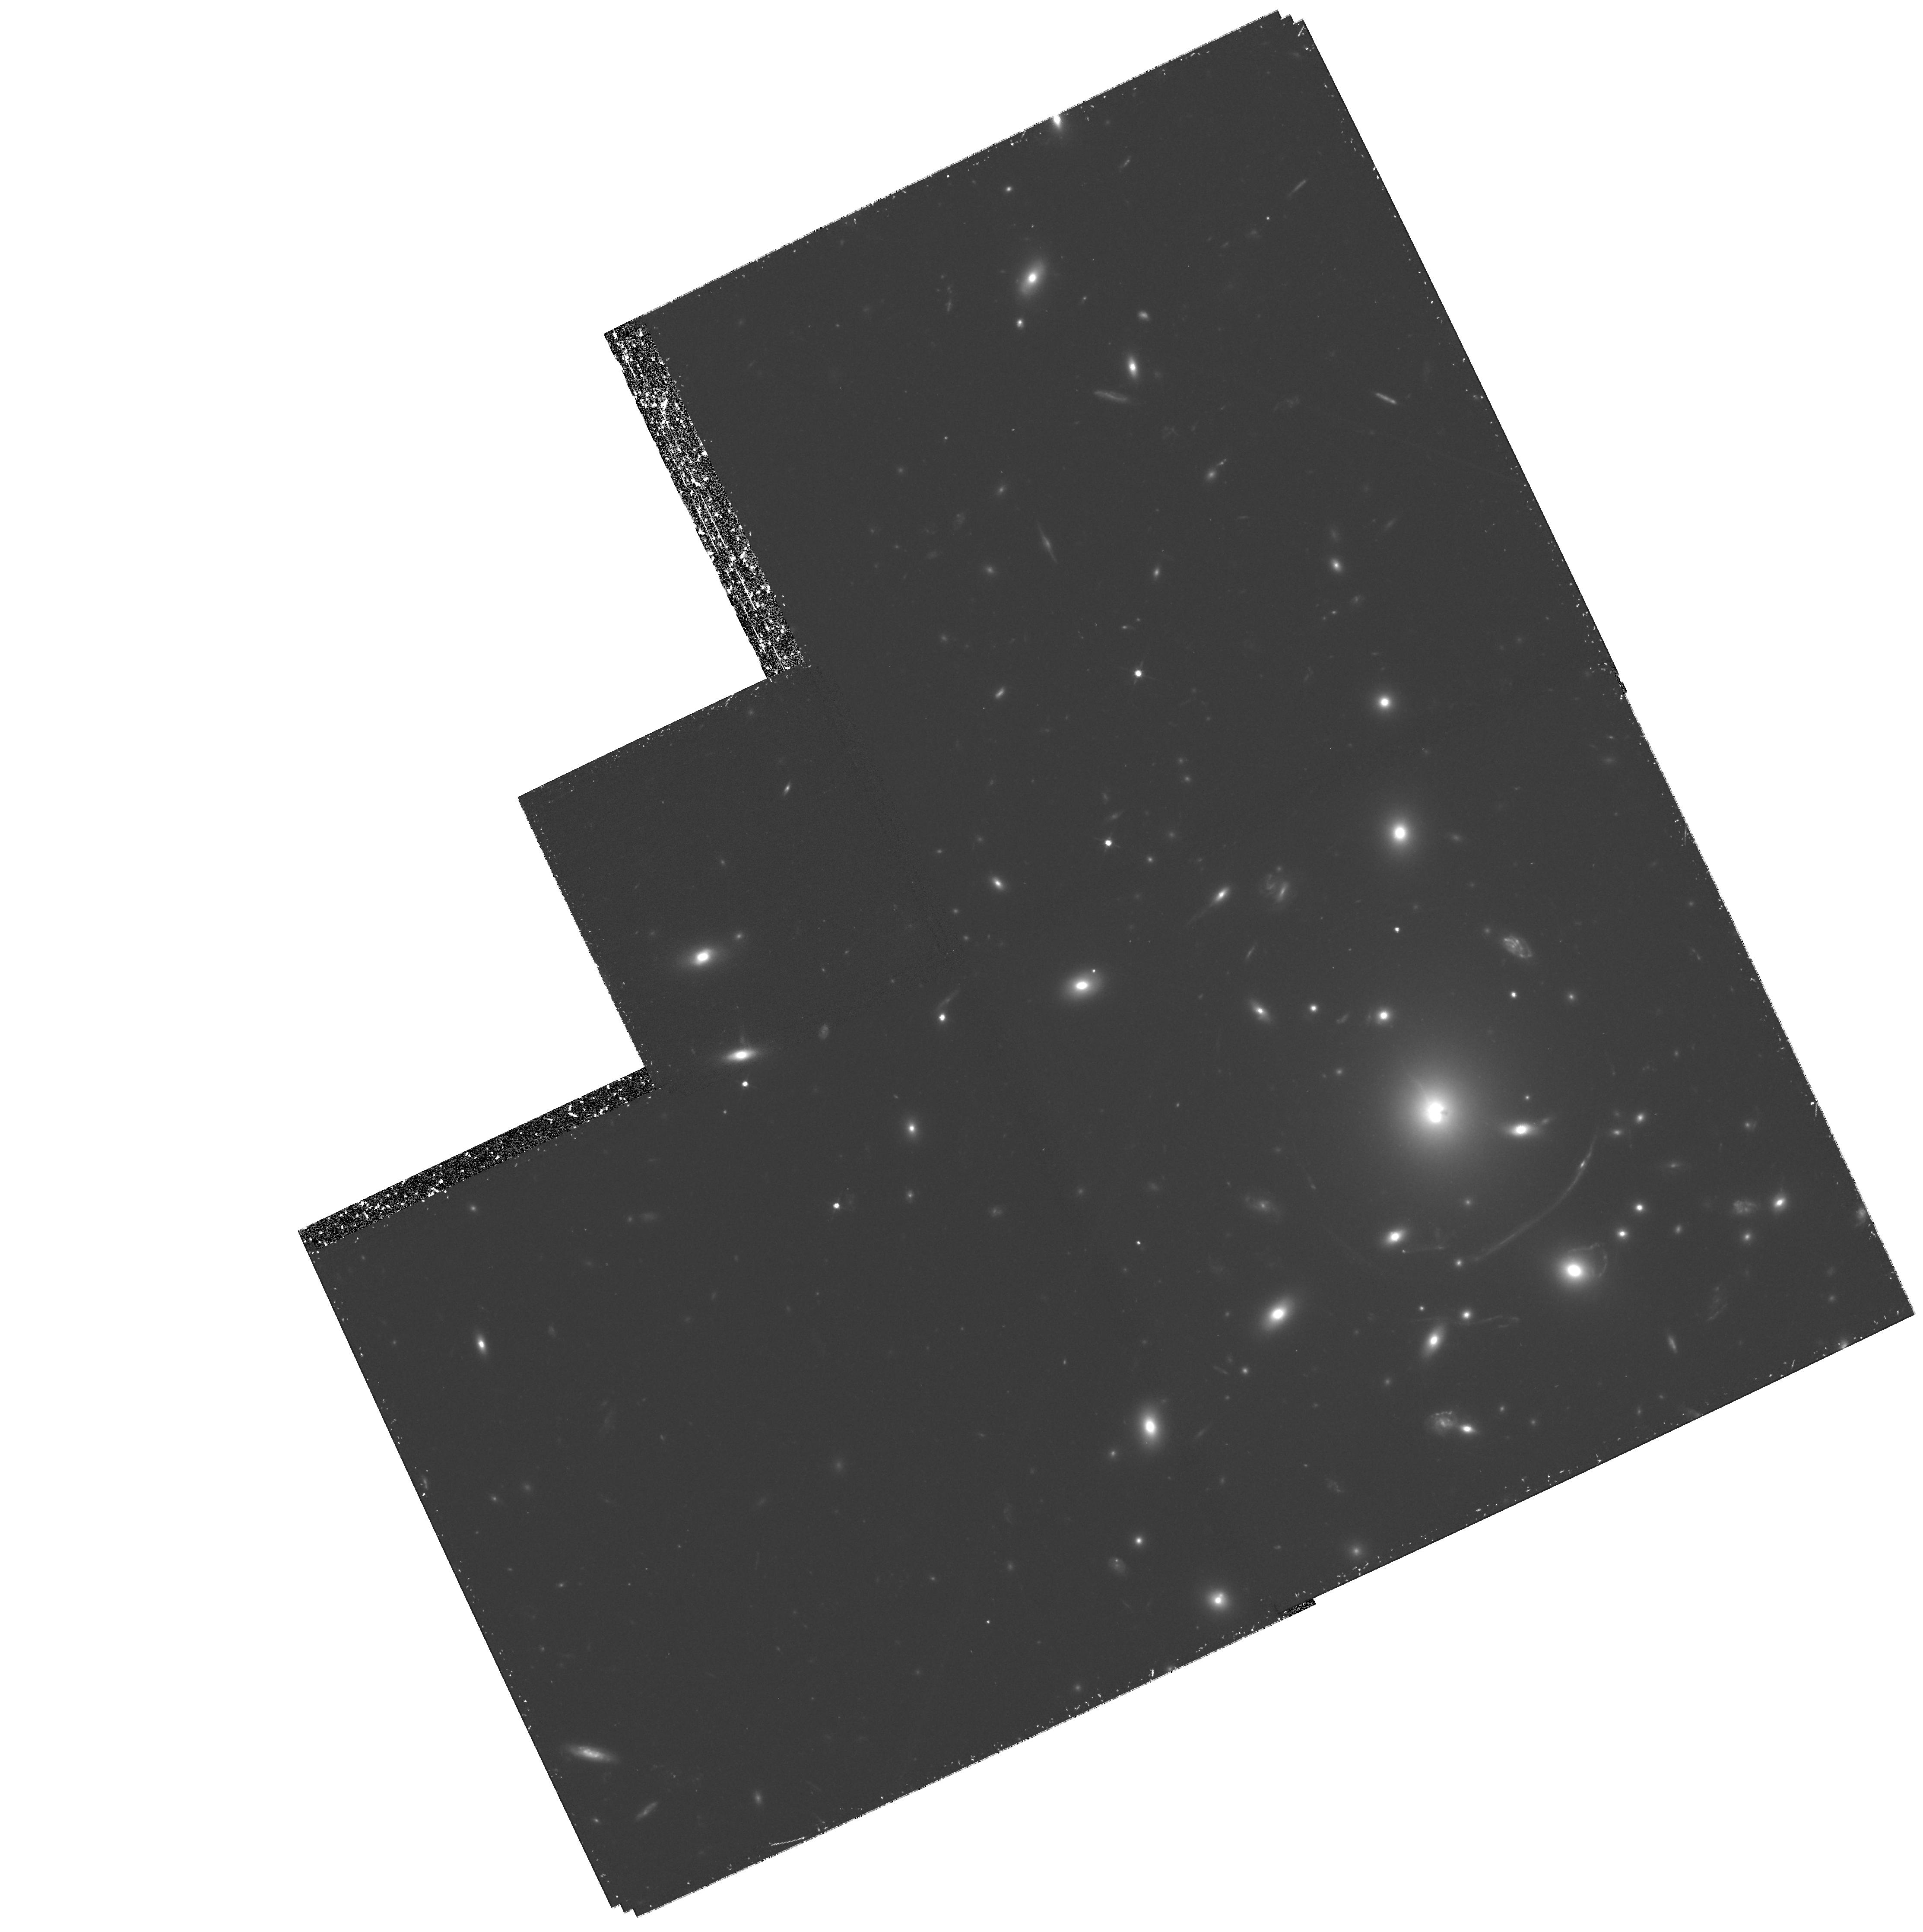
Target: ABELL383
Instrument: WFPC2/PC
Filter: F702W
Exposure: 2.1 h
Observation ID: hst_8249_04_wfpc2_pc_f702w_u5at04

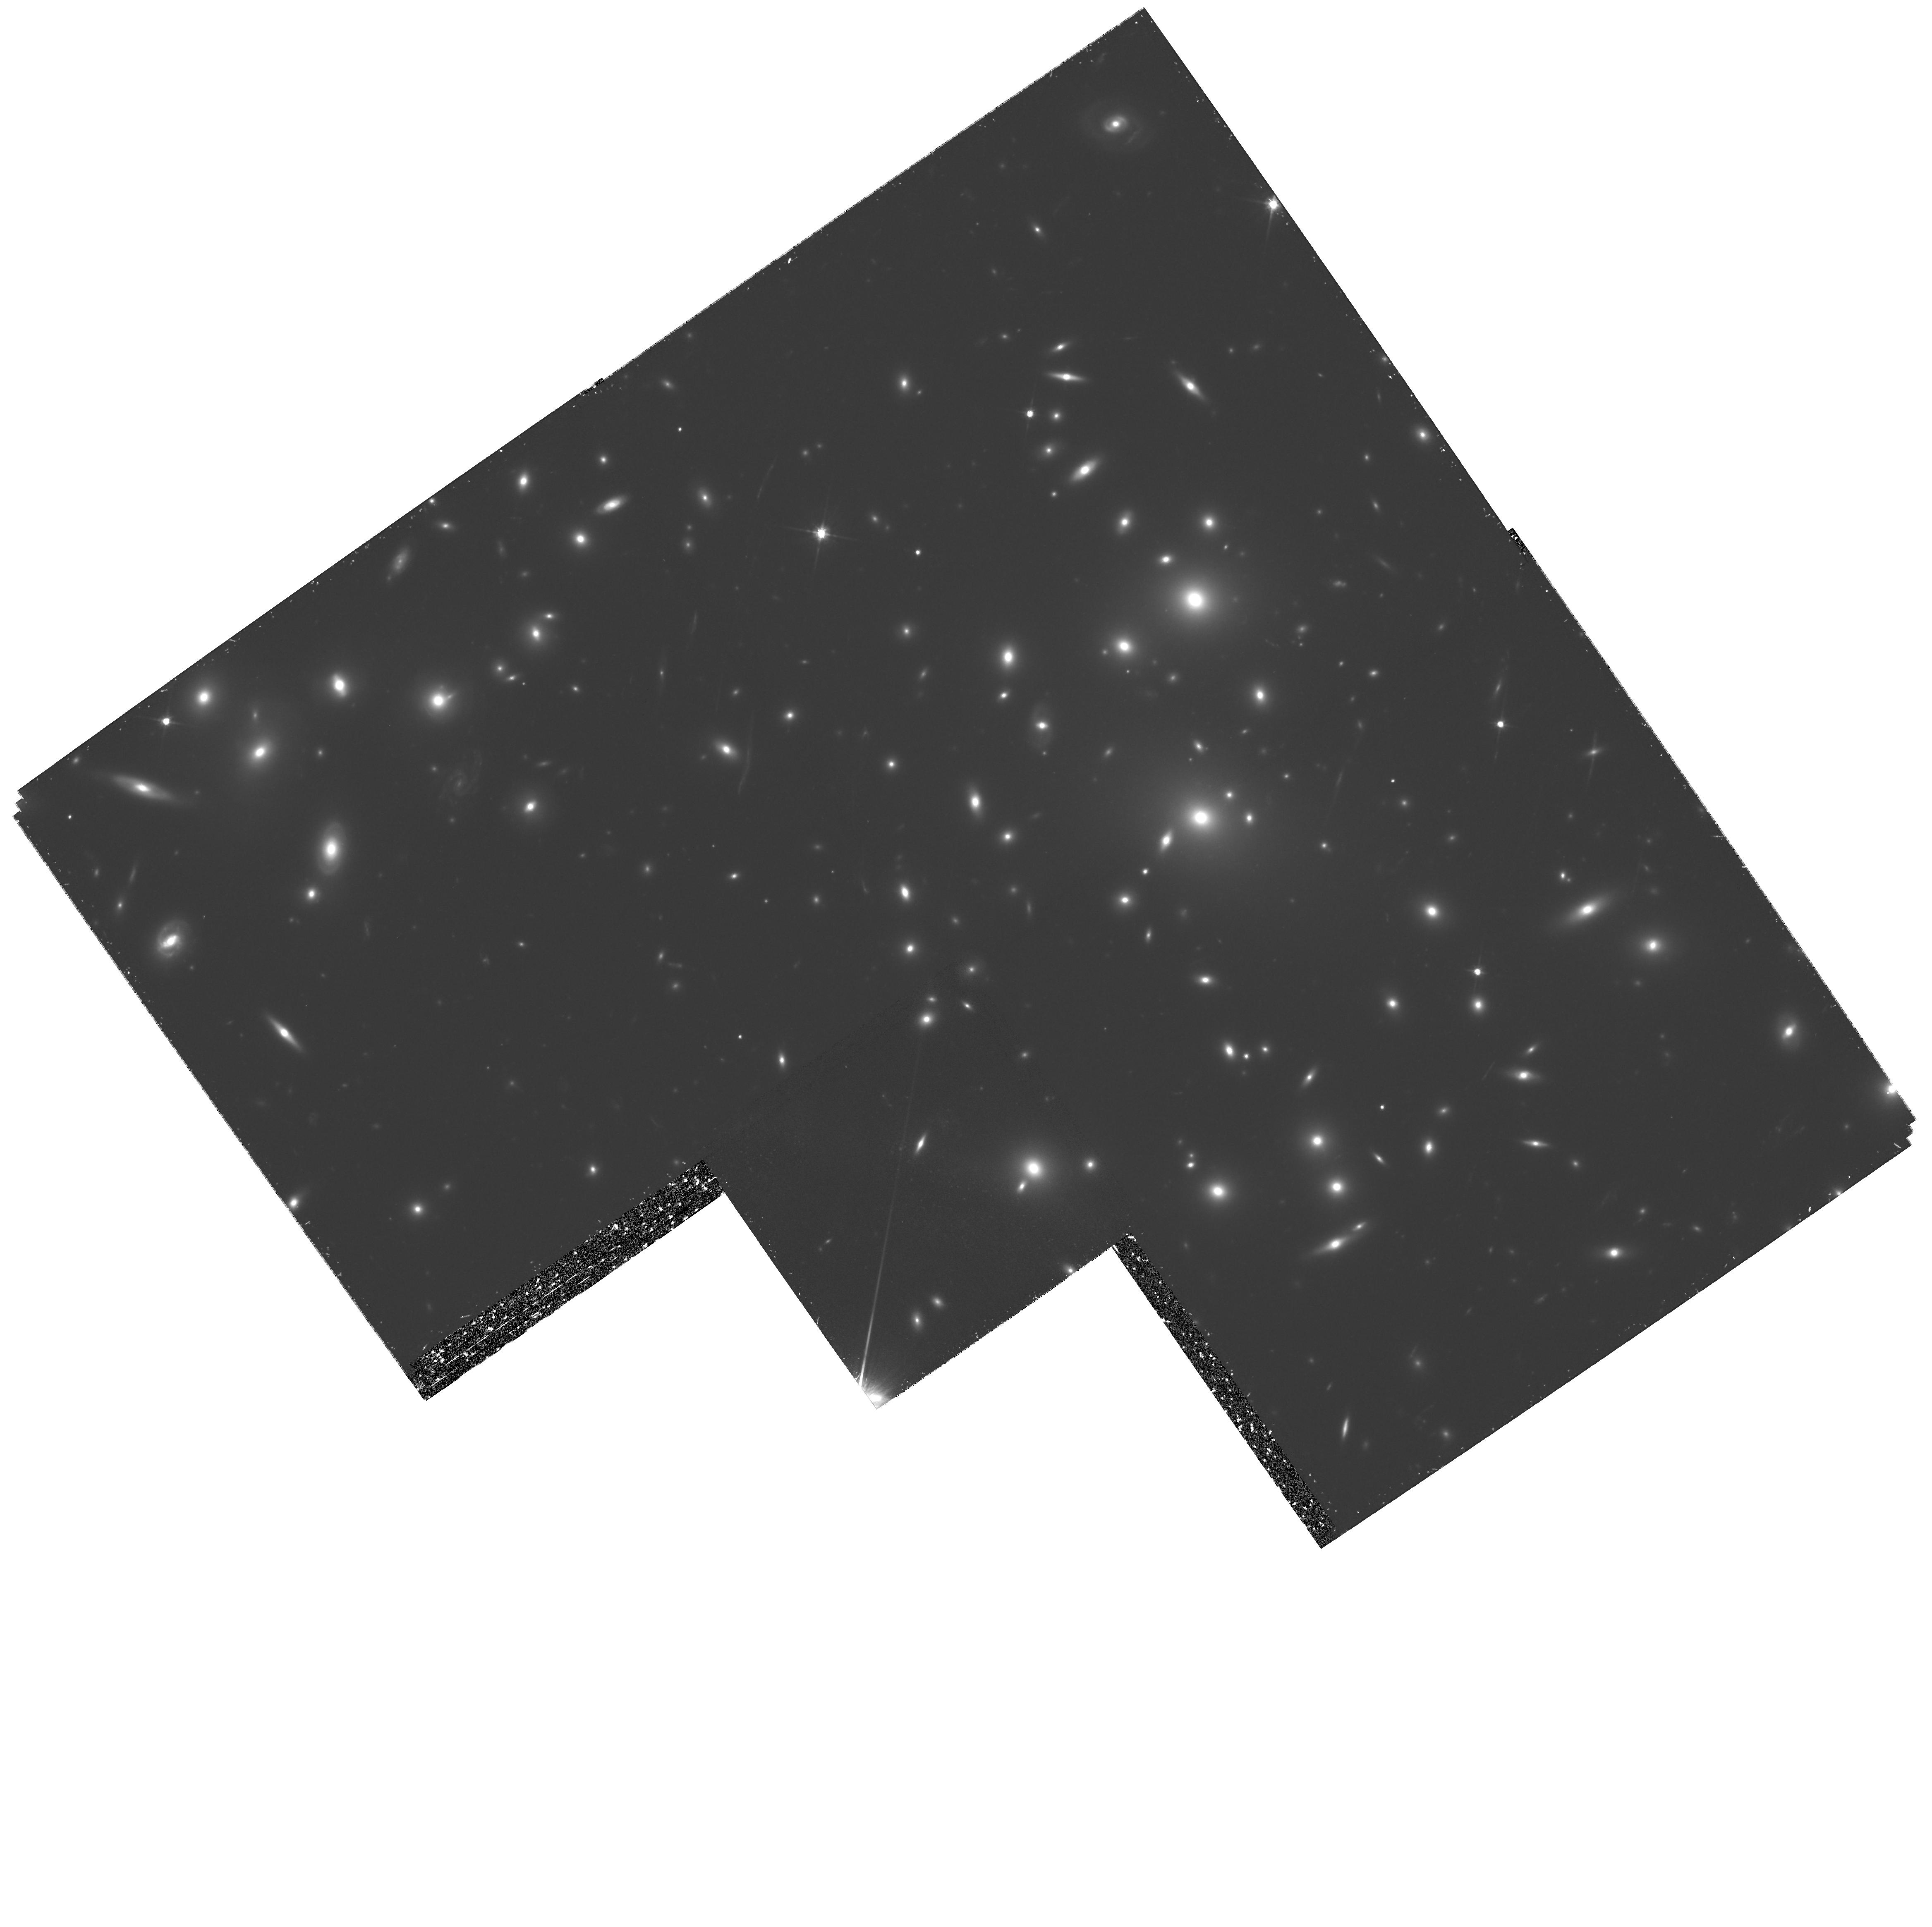
Target: ABELL773
Instrument: WFPC2/PC
Filter: F702W
Exposure: 2 h
Observation ID: hst_8249_05_wfpc2_pc_f702w_u5at05

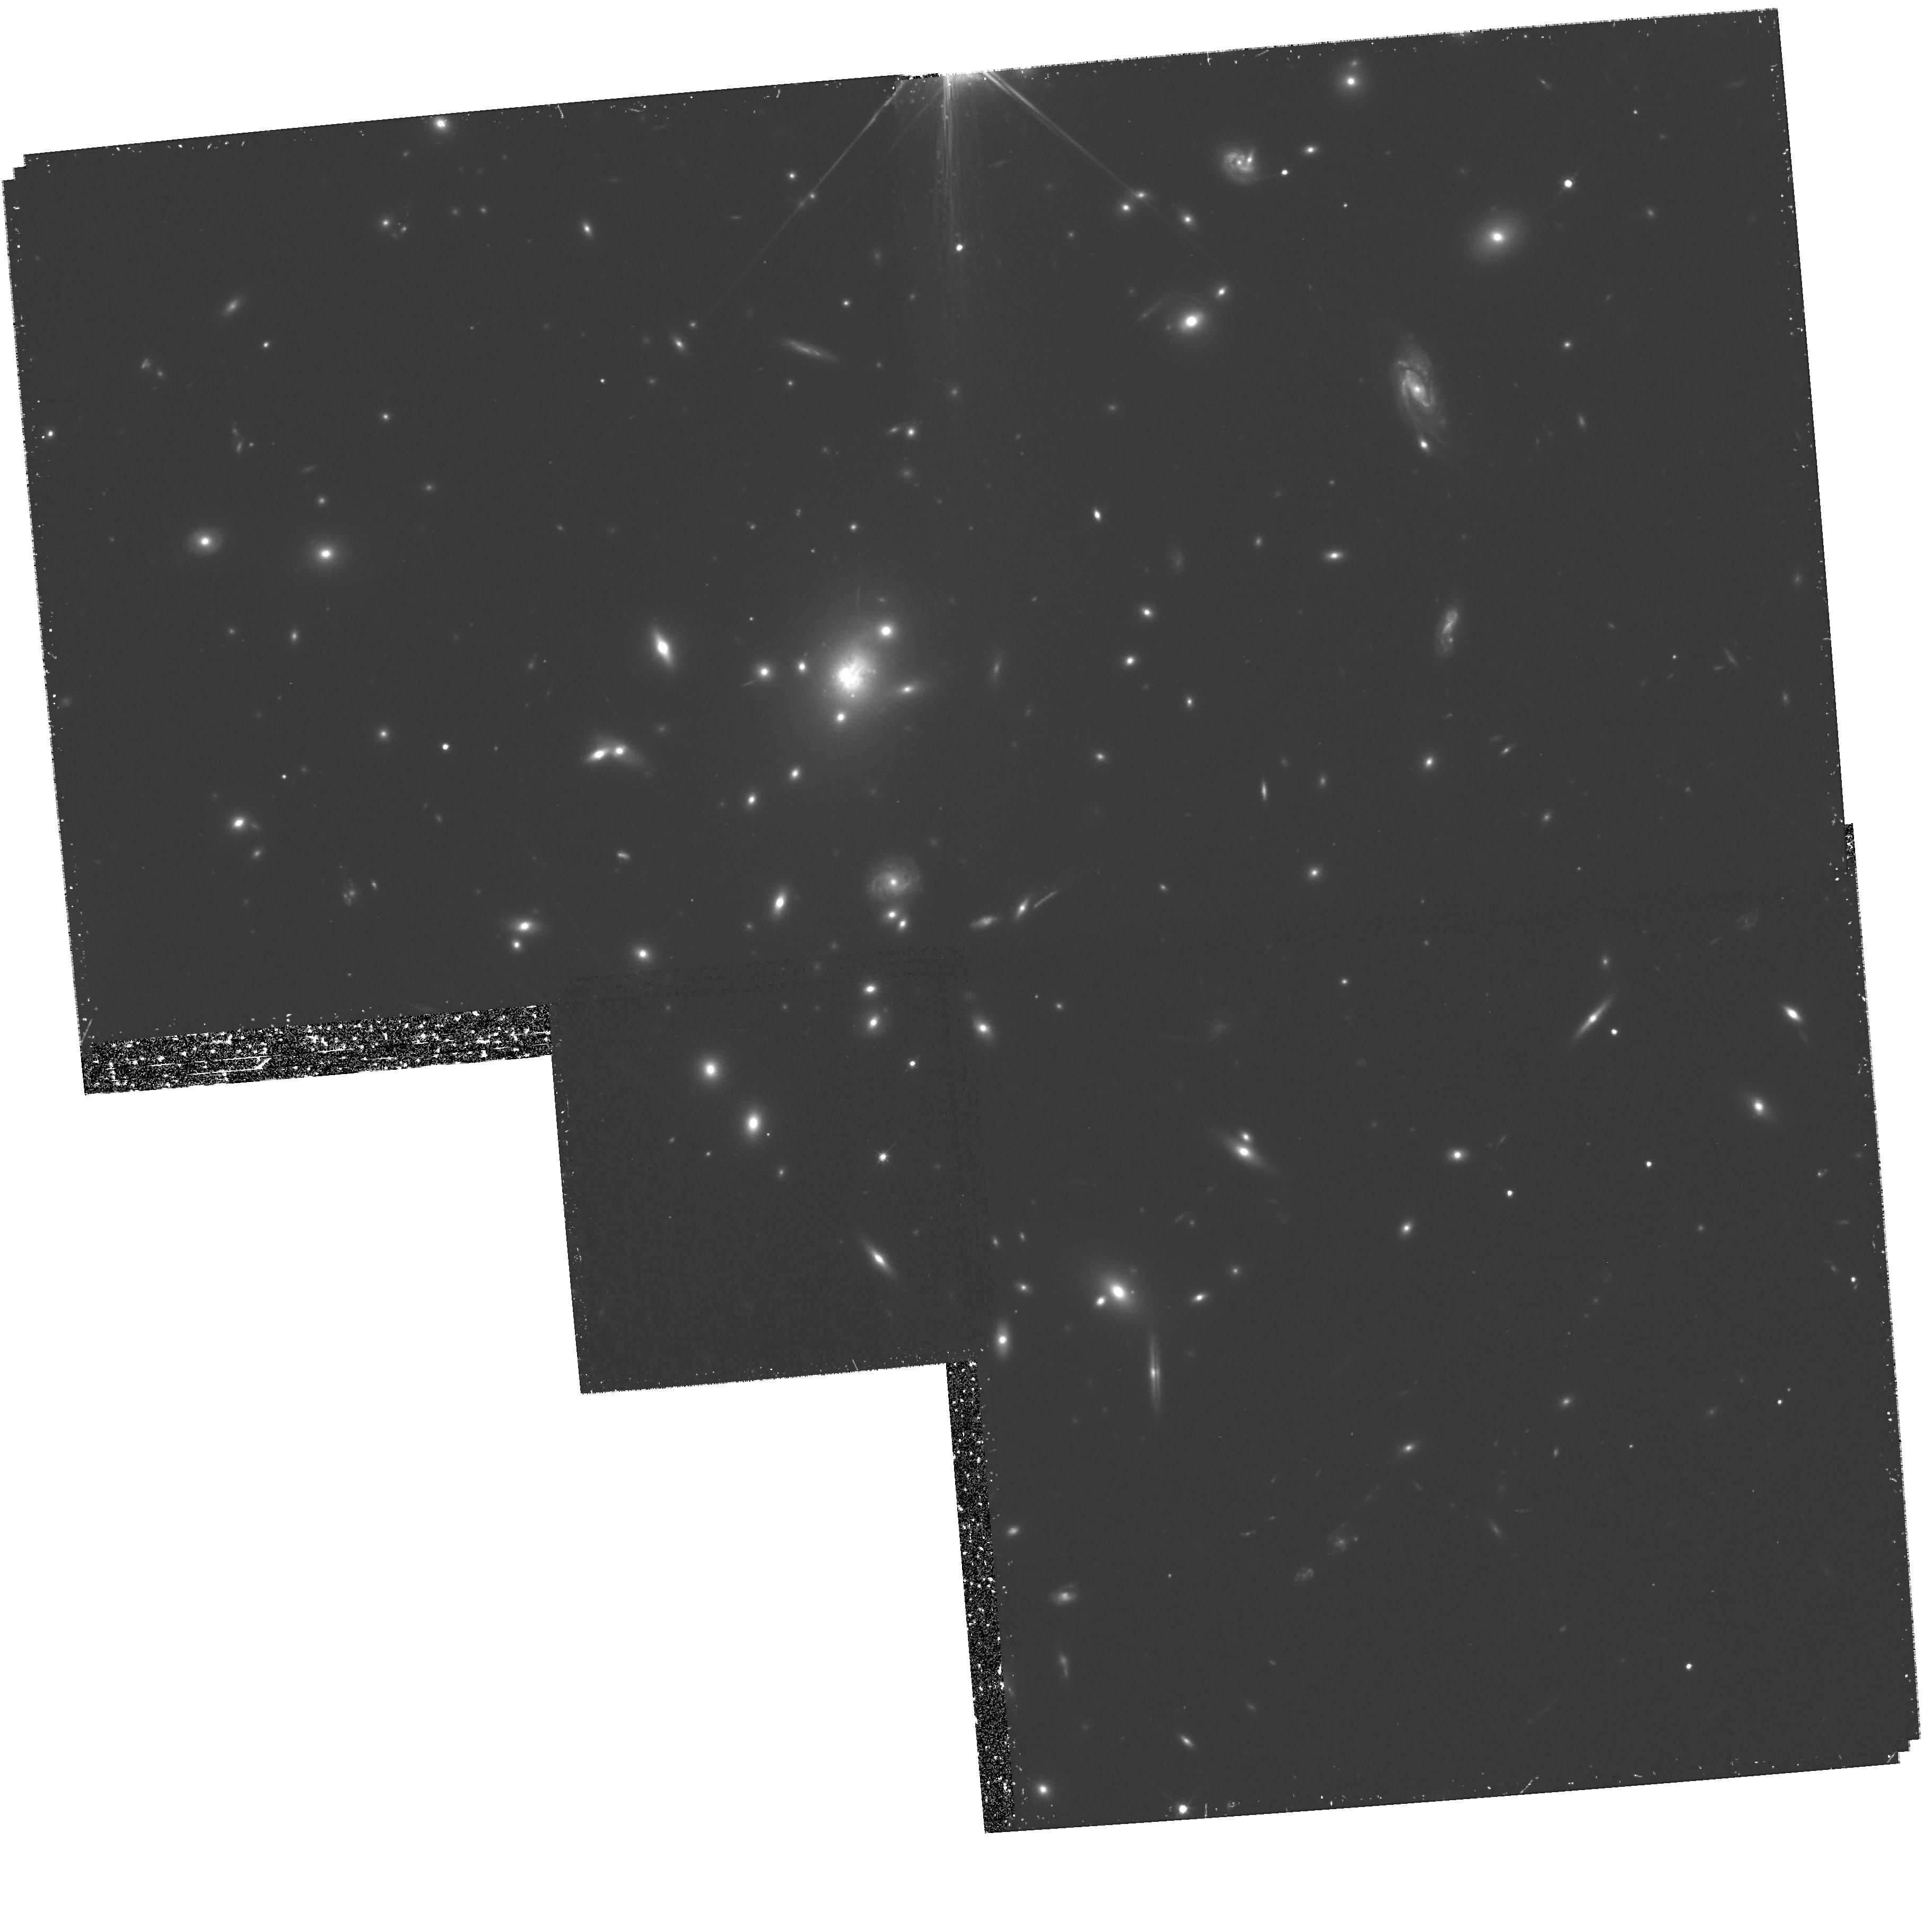
Target: ABELL1835
Instrument: WFPC2/PC
Filter: F702W
Exposure: 2.1 h
Observation ID: hst_8249_08_wfpc2_pc_f702w_u5at08

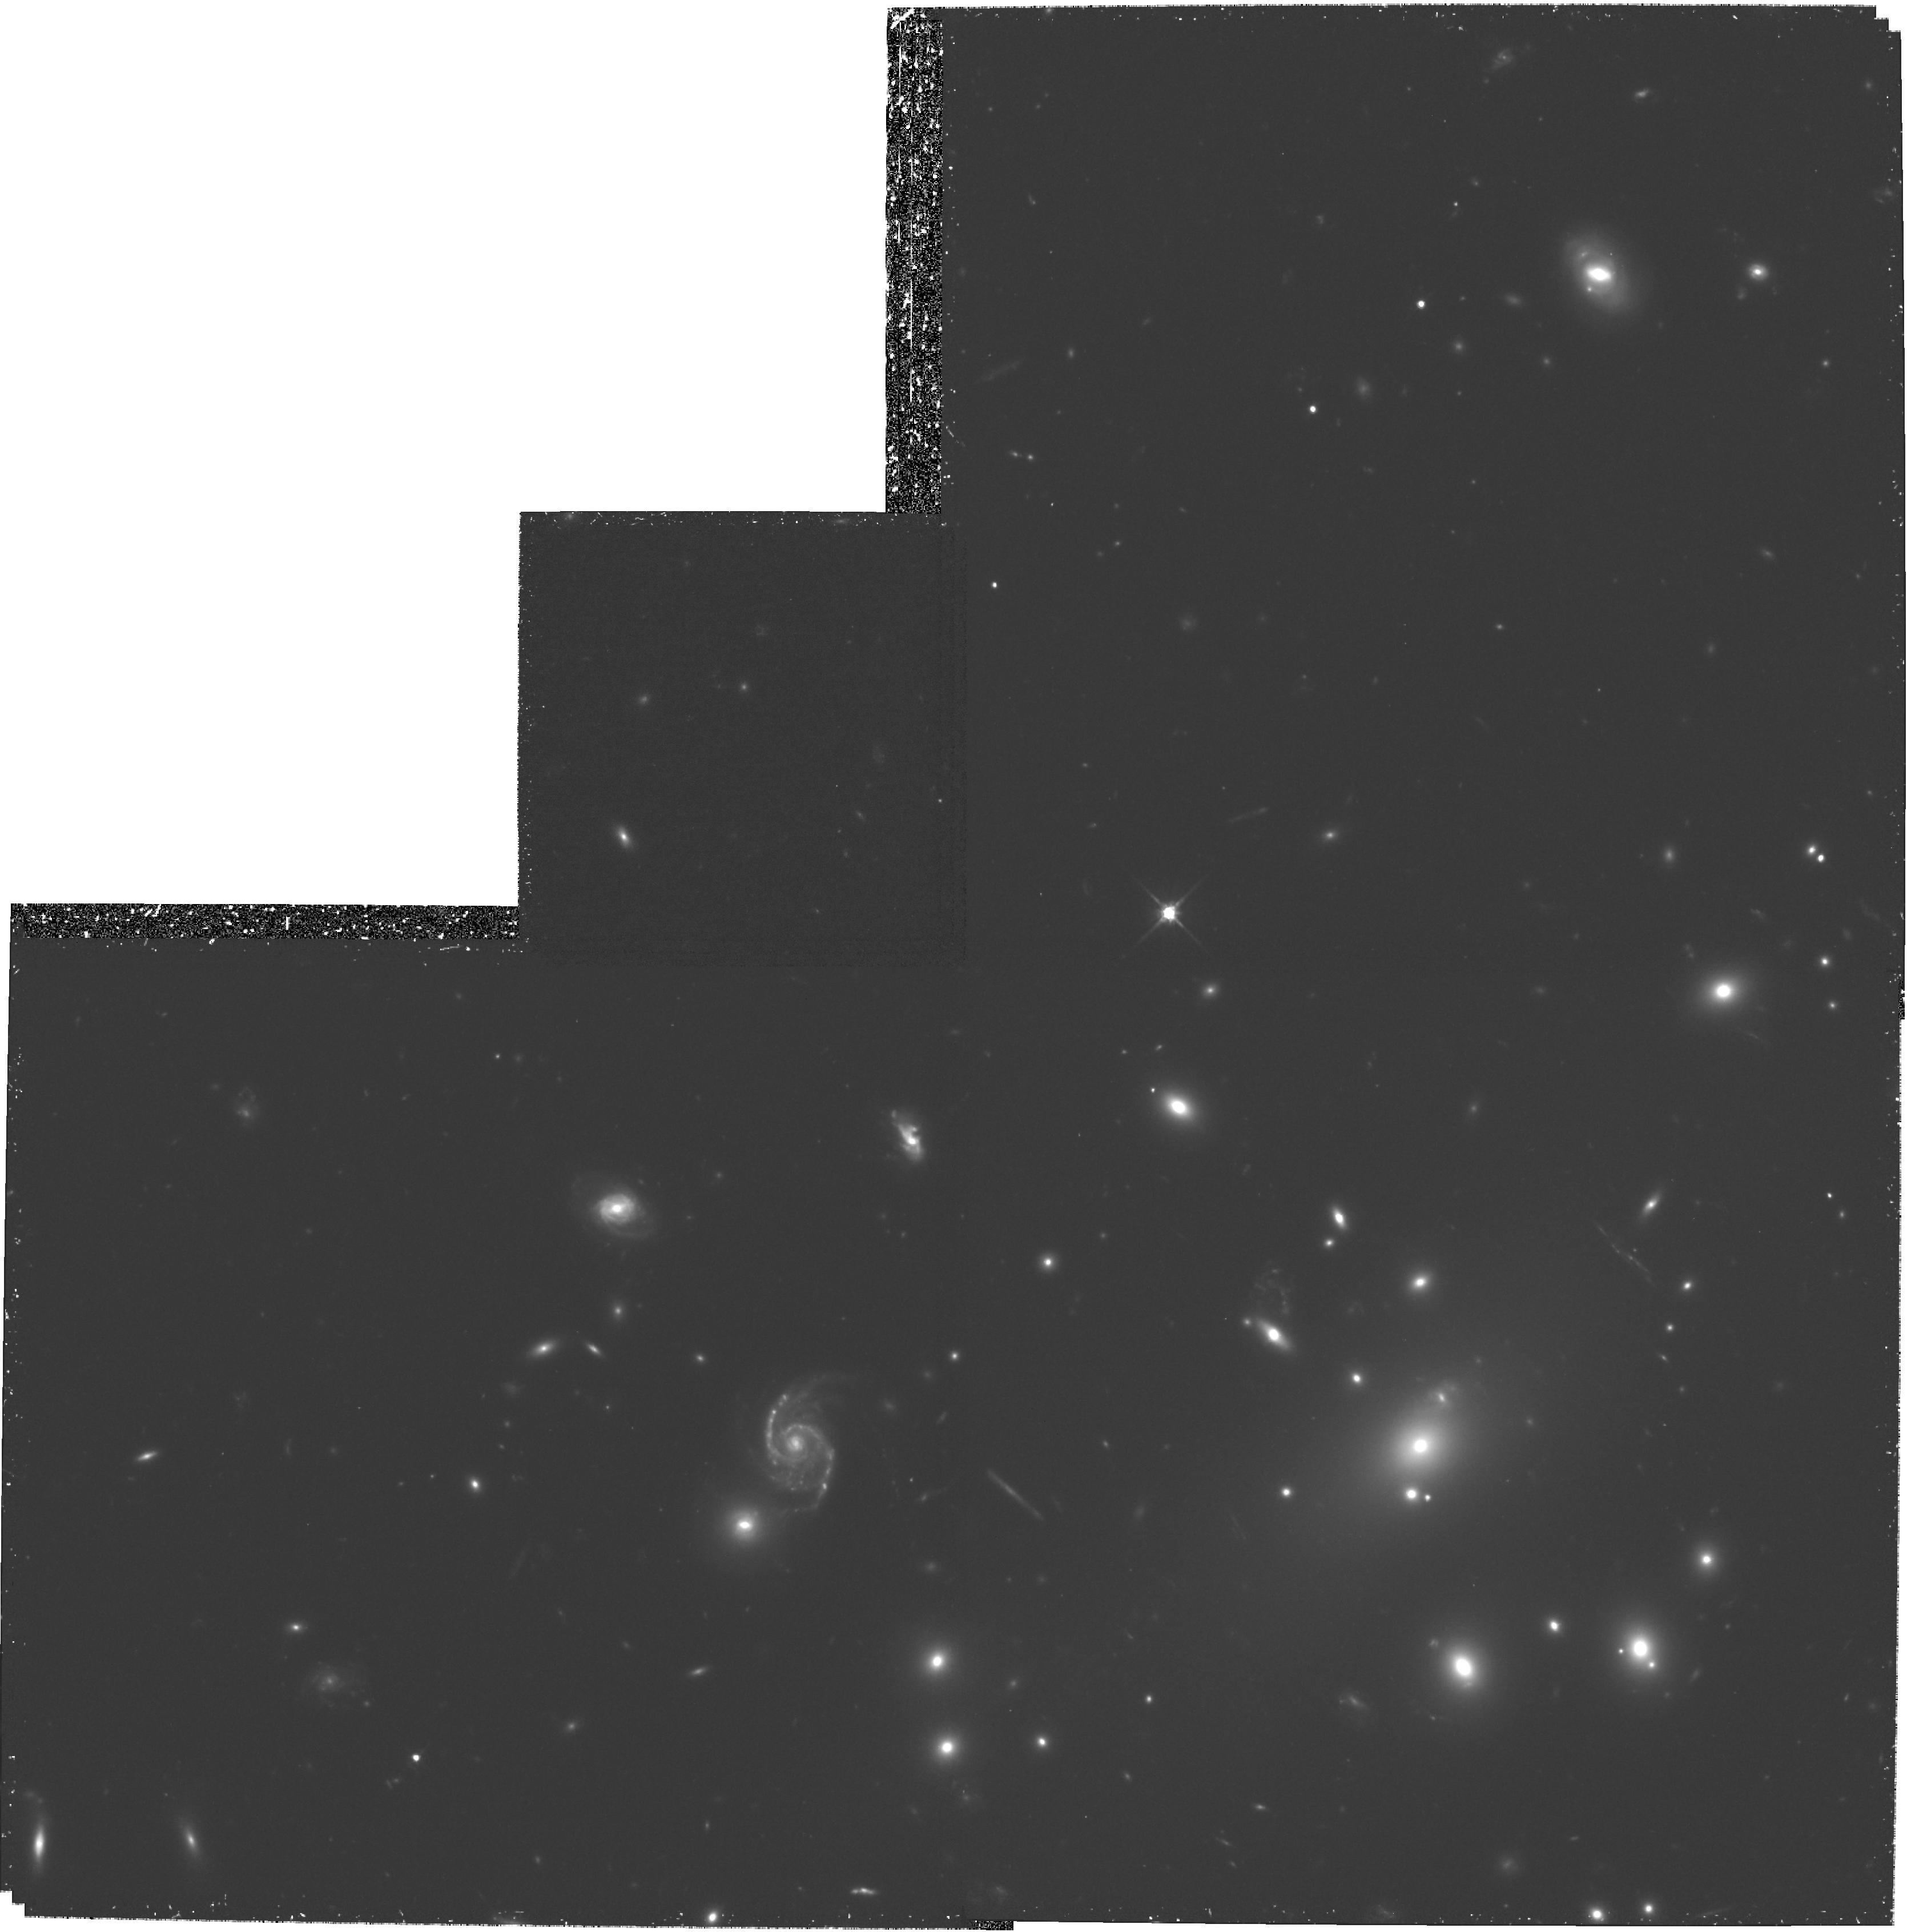
Target: ABELL209
Instrument: WFPC2/PC
Filter: F702W
Exposure: 2.2 h
Observation ID: hst_8249_02_wfpc2_pc_f702w_u5at02

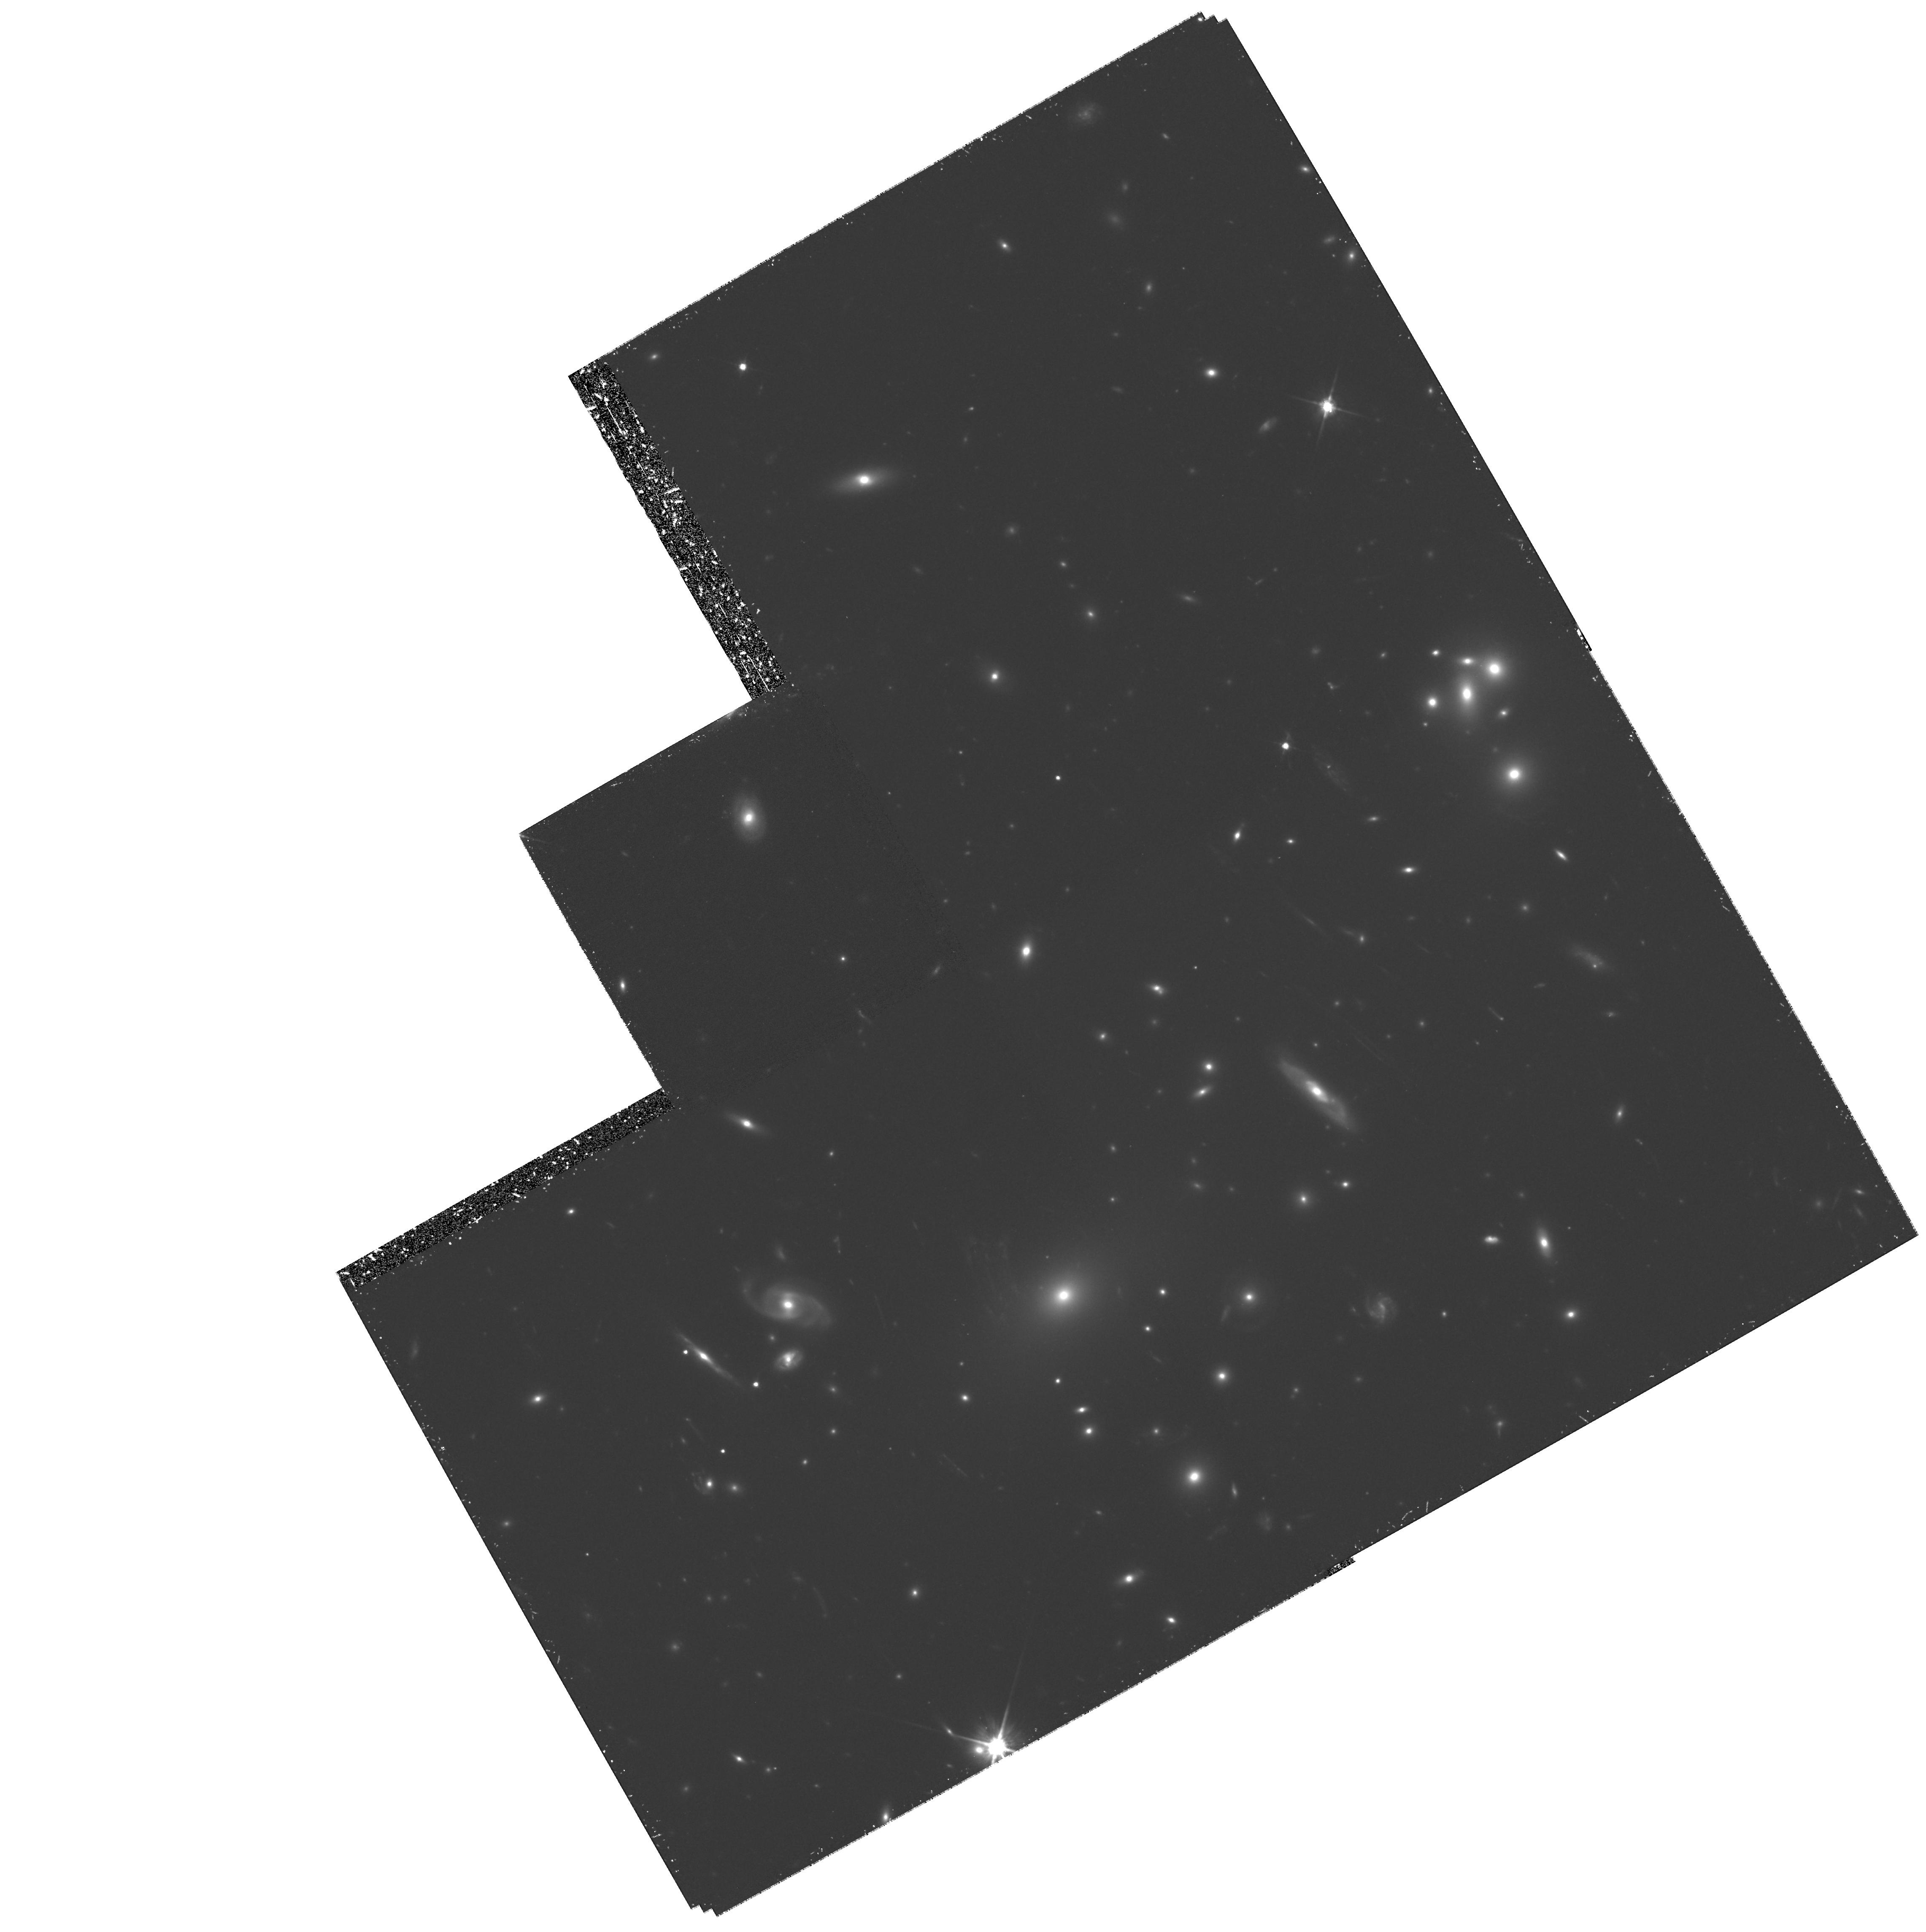
Target: ABELL68
Instrument: WFPC2/PC
Filter: F702W
Exposure: 2.1 h
Observation ID: hst_8249_01_wfpc2_pc_f702w_u5at01

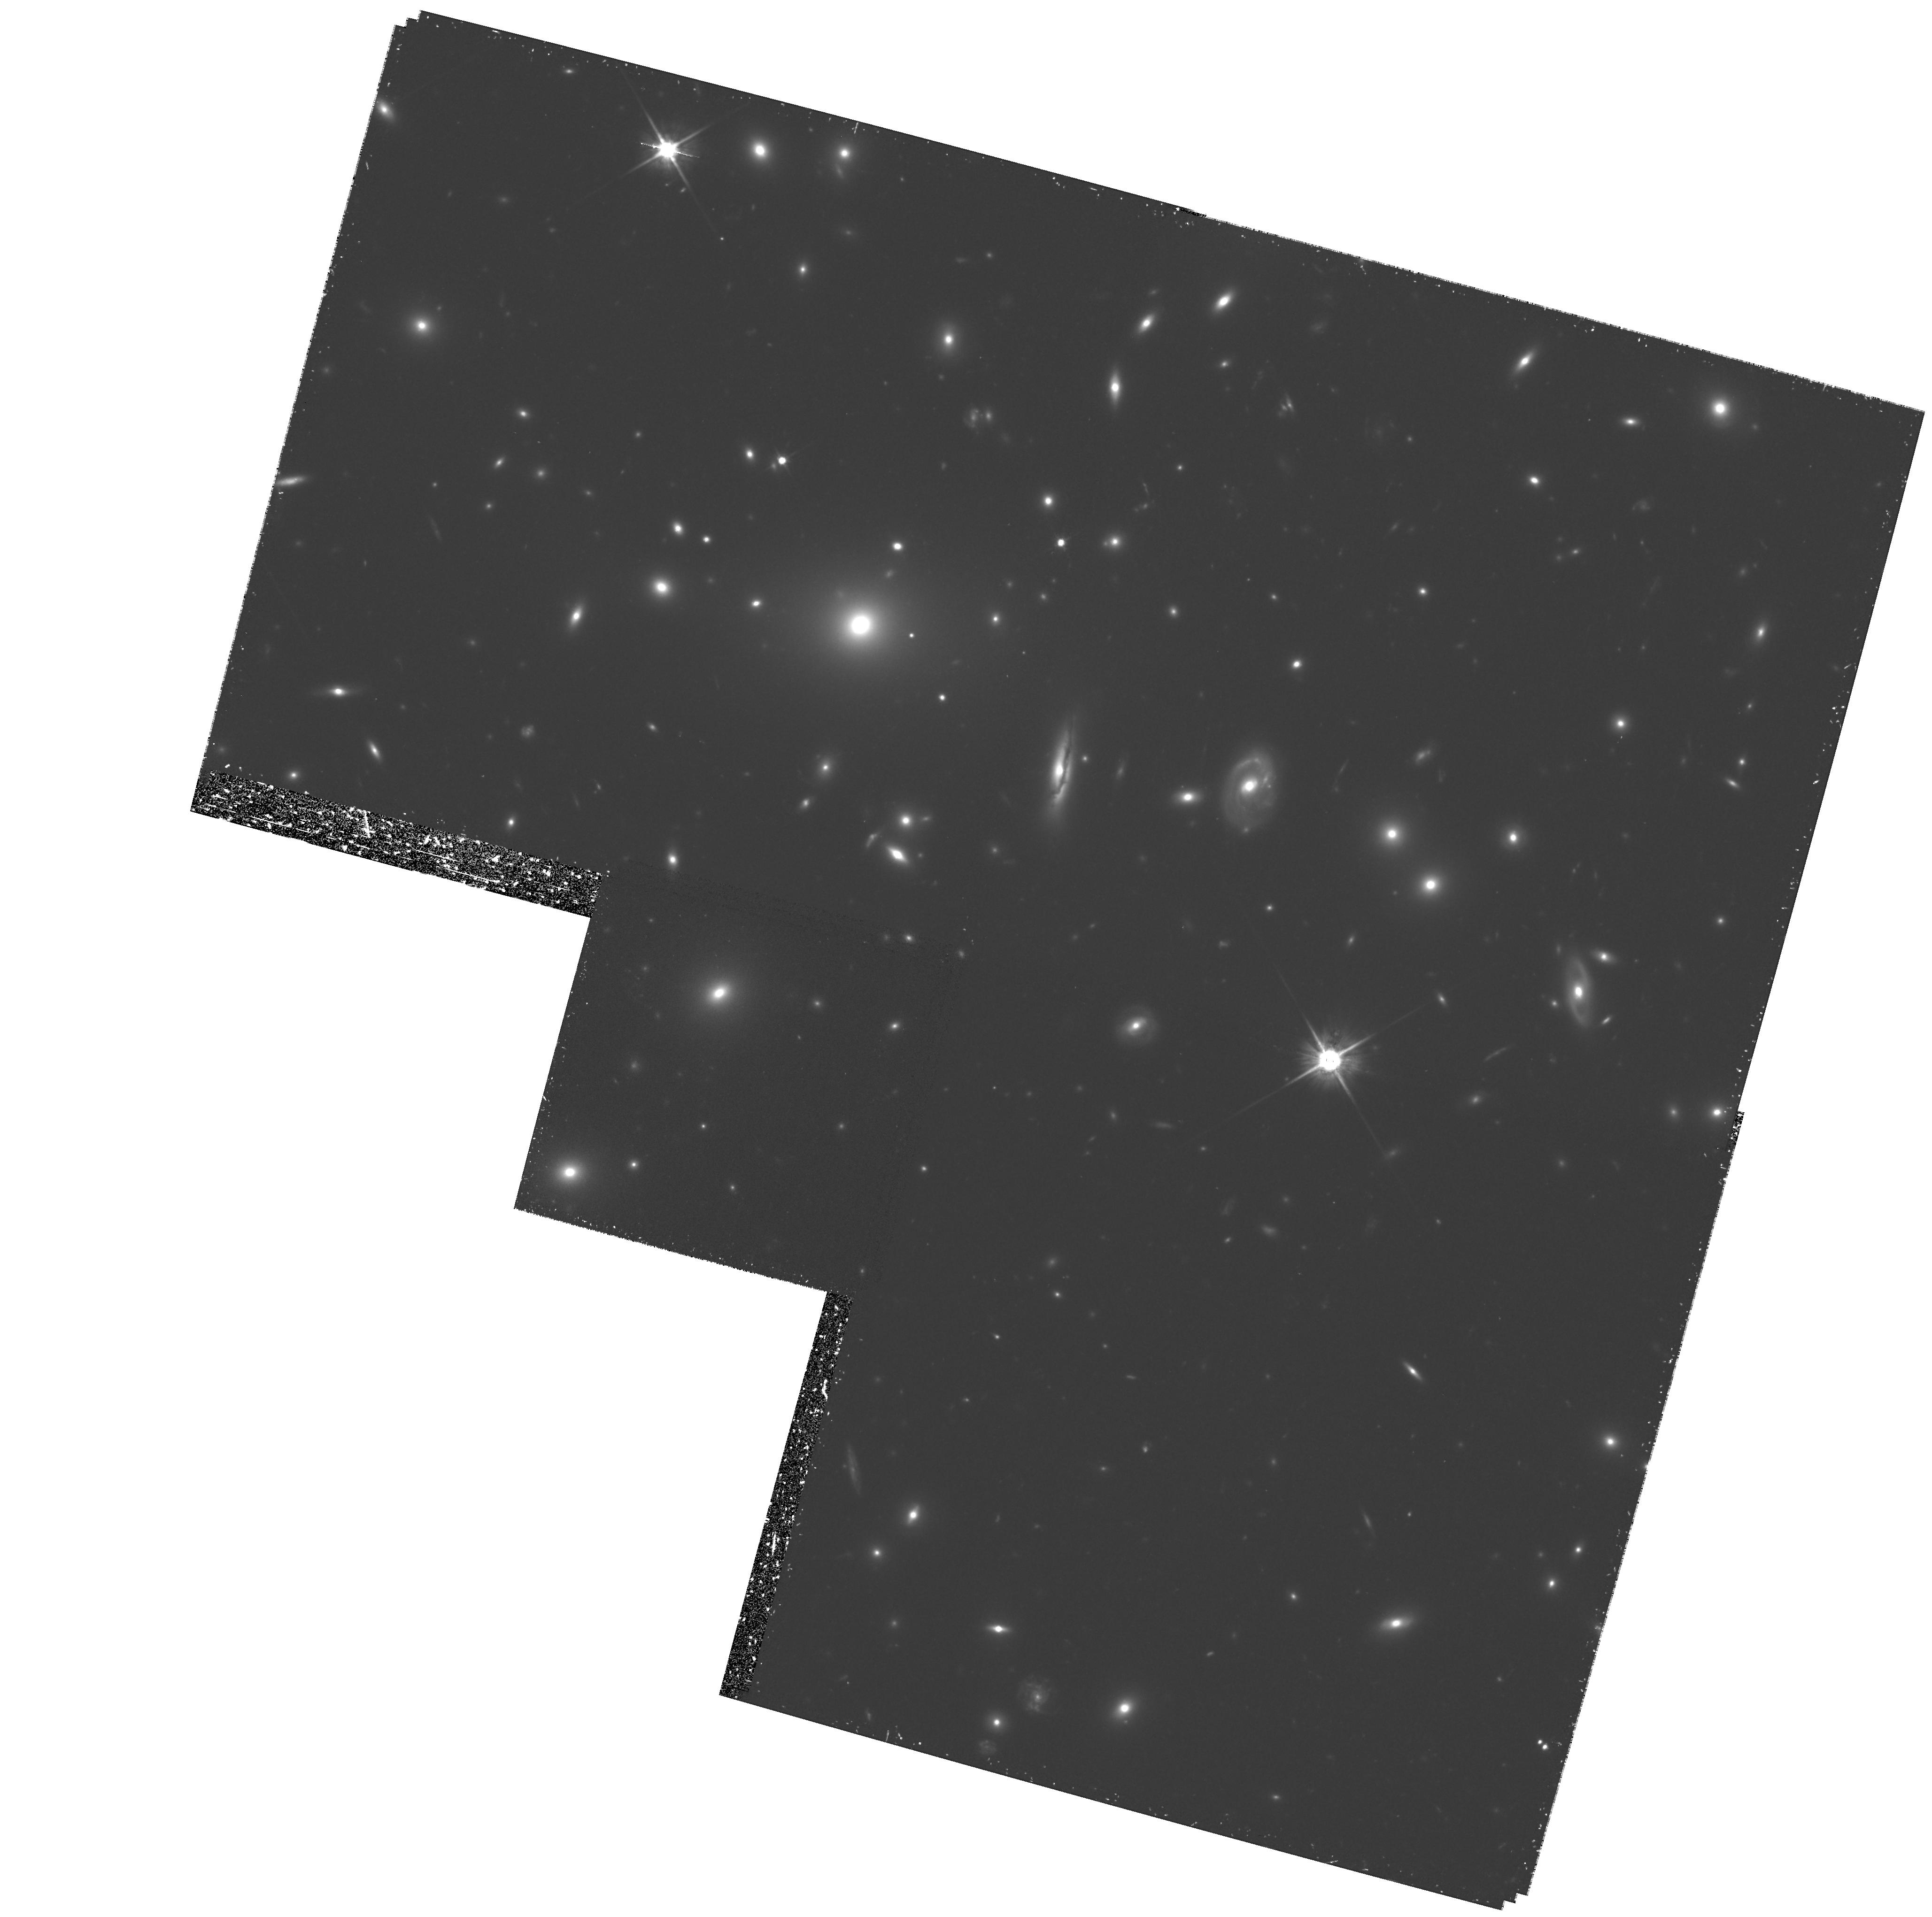
Target: ABELL1763
Instrument: WFPC2/PC
Filter: F702W
Exposure: 2.2 h
Observation ID: hst_8249_07_wfpc2_pc_f702w_u5at07

A Strong Lensing Survey of the Mass Distribution in X-ray Luminous Clusters (PI: Kneib, Jean-Paul Richard)

We propose to use WFPC2 for a gravitational lensing survey of the central regions of 16 X-ray luminous clusters from a statistically complete sample. Our sample is based on cluster detections in the ROSAT All-Sky Survey and is representative of the population of rich clusters at z~ 0.2. The proposed WFPC2 survey will, for the first time, provide an unbiased view of strong lensing (arcs, multiply imaged systems and arclets) by such systems. Specifically, the strong lensing features and the shear field in the central regions of these clusters will be used to reconstruct accurately the mass distribution from galaxy to cluster scales. The resulting mass maps will be compared with HRI and ASCA observations in order to probe the dynamical state of, and the prevalence of substructure in, the cluster core. In combination with other indicators of the clusters' evolutionary state (e.g. the presence of a stable cooling flow) our study will provide the first coherent picture of mass accretion onto clusters at an epoch where cluster growth through mergers is expected to be common. Furthermore, the accurate mass models resulting from this survey will allow us to probe fundamental properties of the distant galaxy population, as well as provide new natural lenses for observations at longer wavelengths. Finally, the proposed observations will allow us to investigate the morphological mix and evolution of the cluster galaxy population.